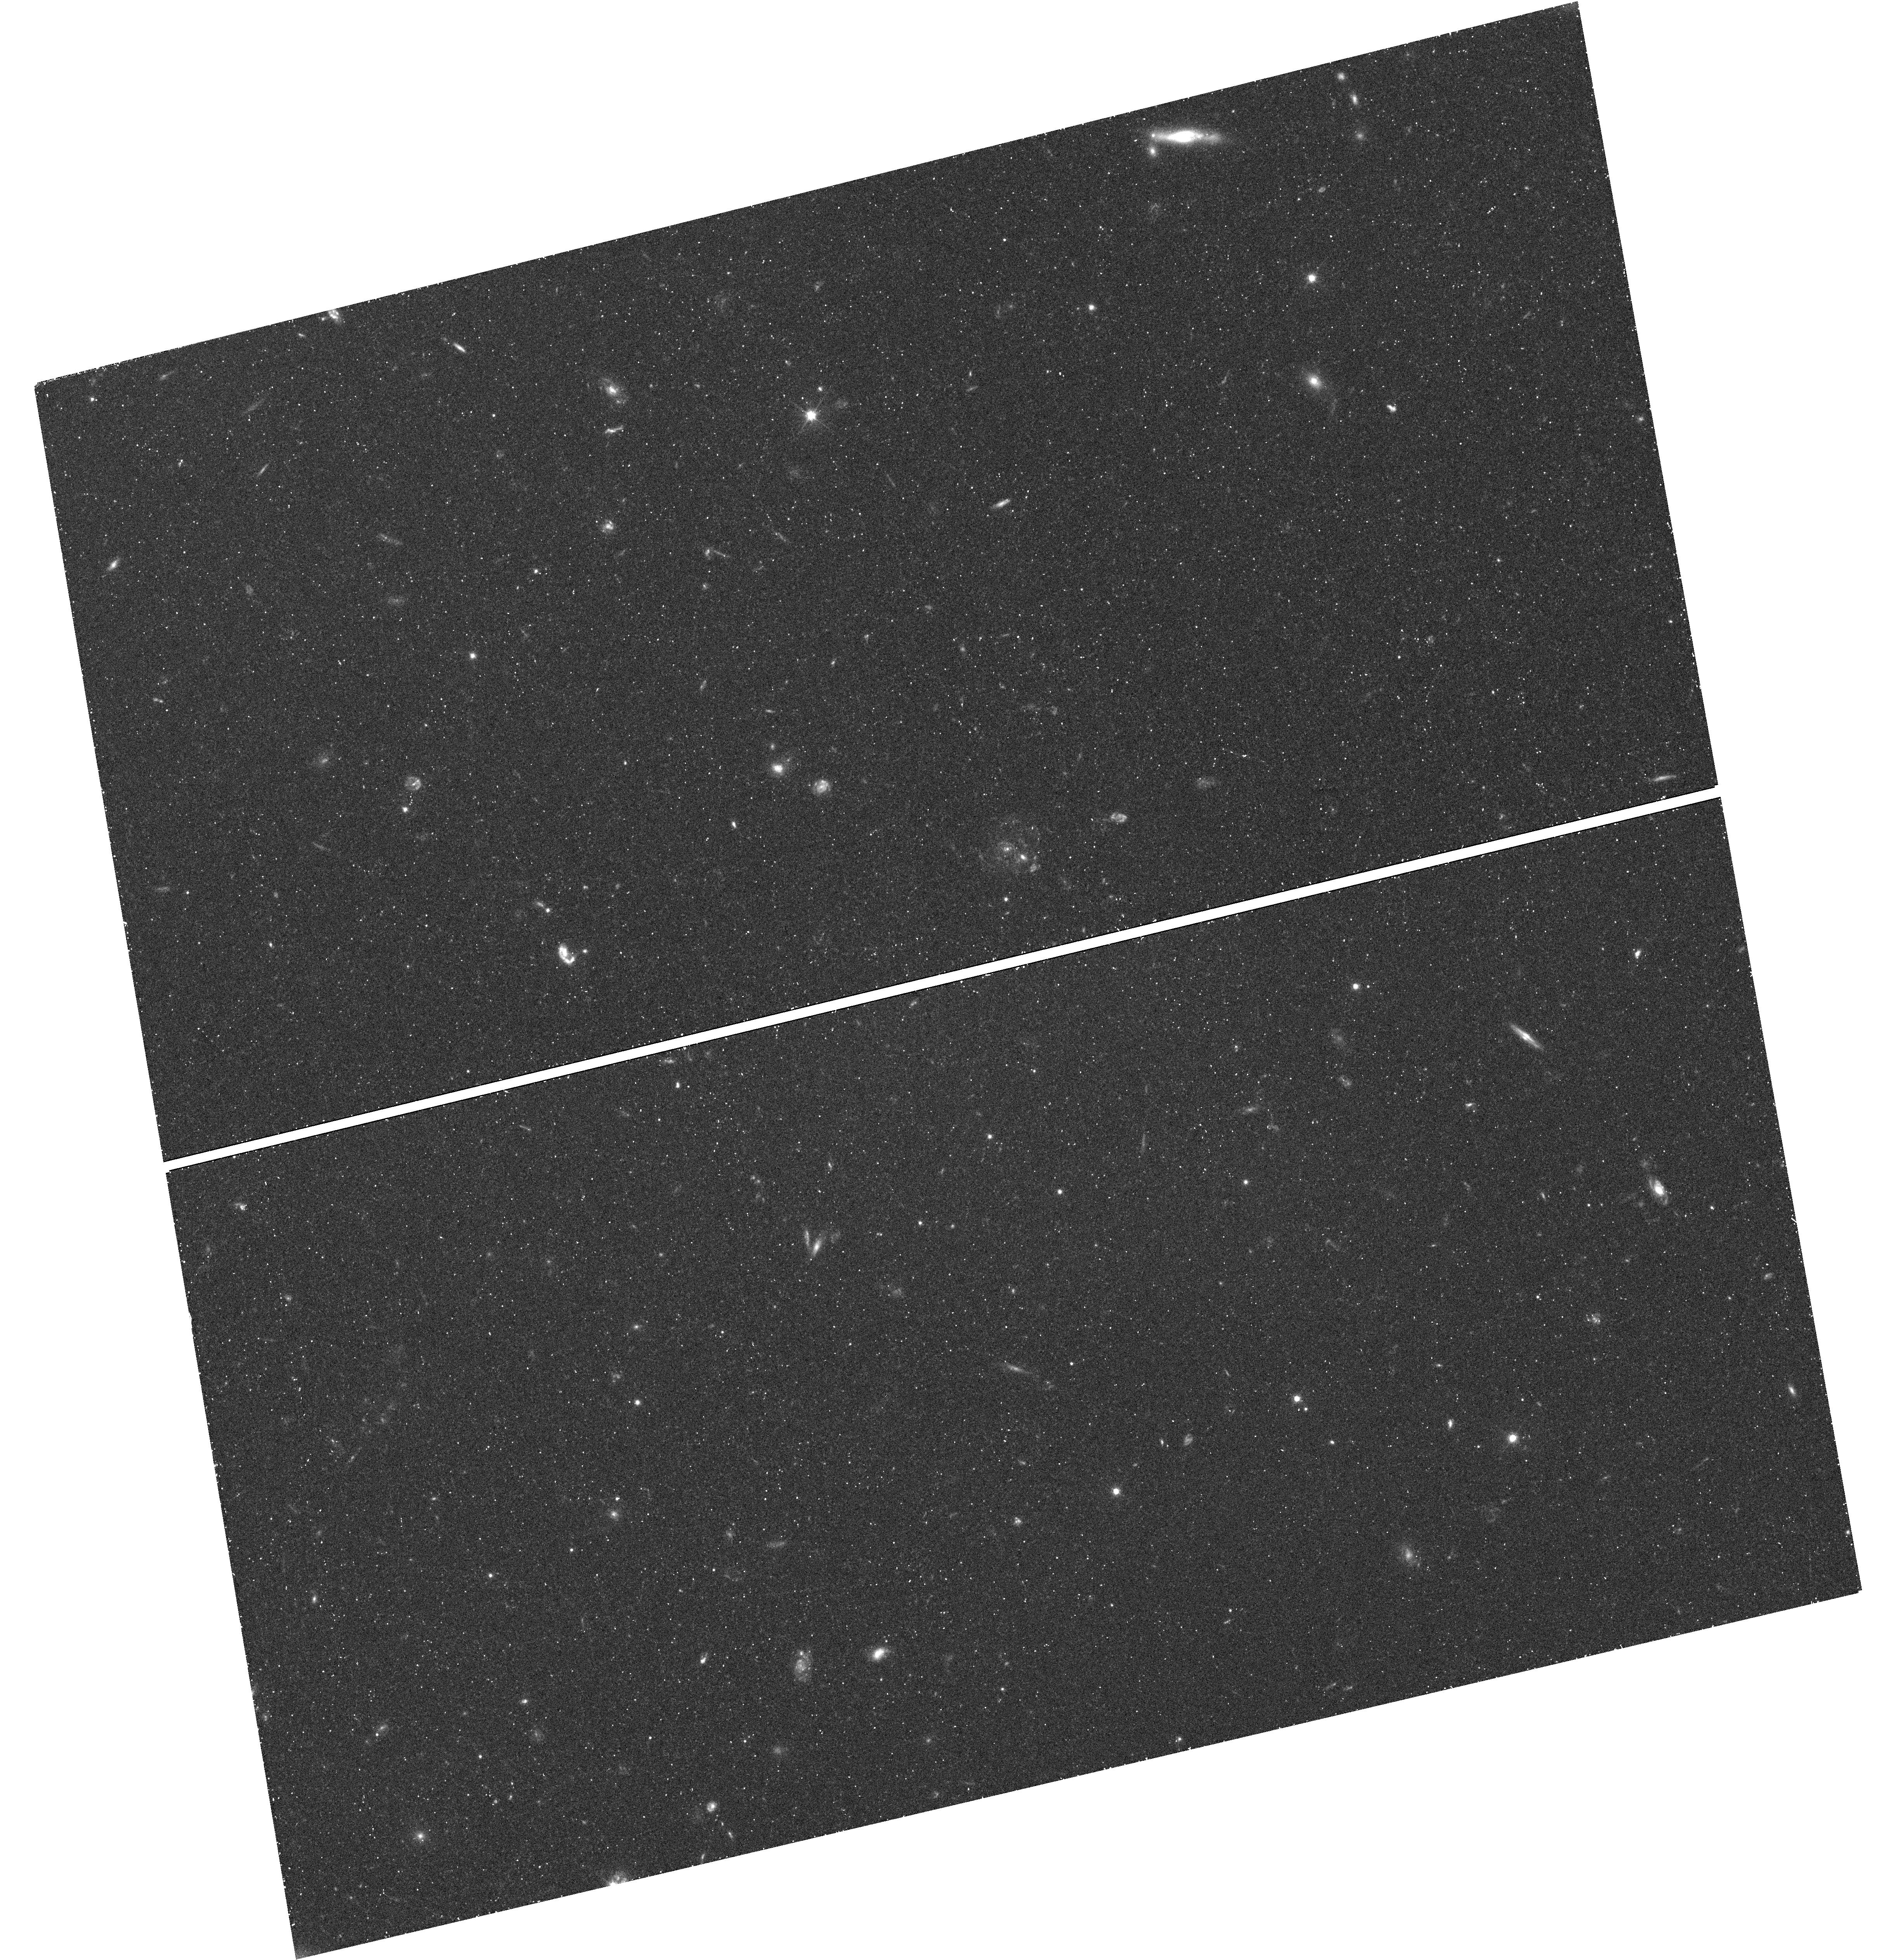
Target: SGR-STREAM-3. Instrument: WFC3/UVIS. Filter: F606W. Exposure: 29 min. Observation ID: hst_12564_06_wfc3_uvis_f606w_ibsr06

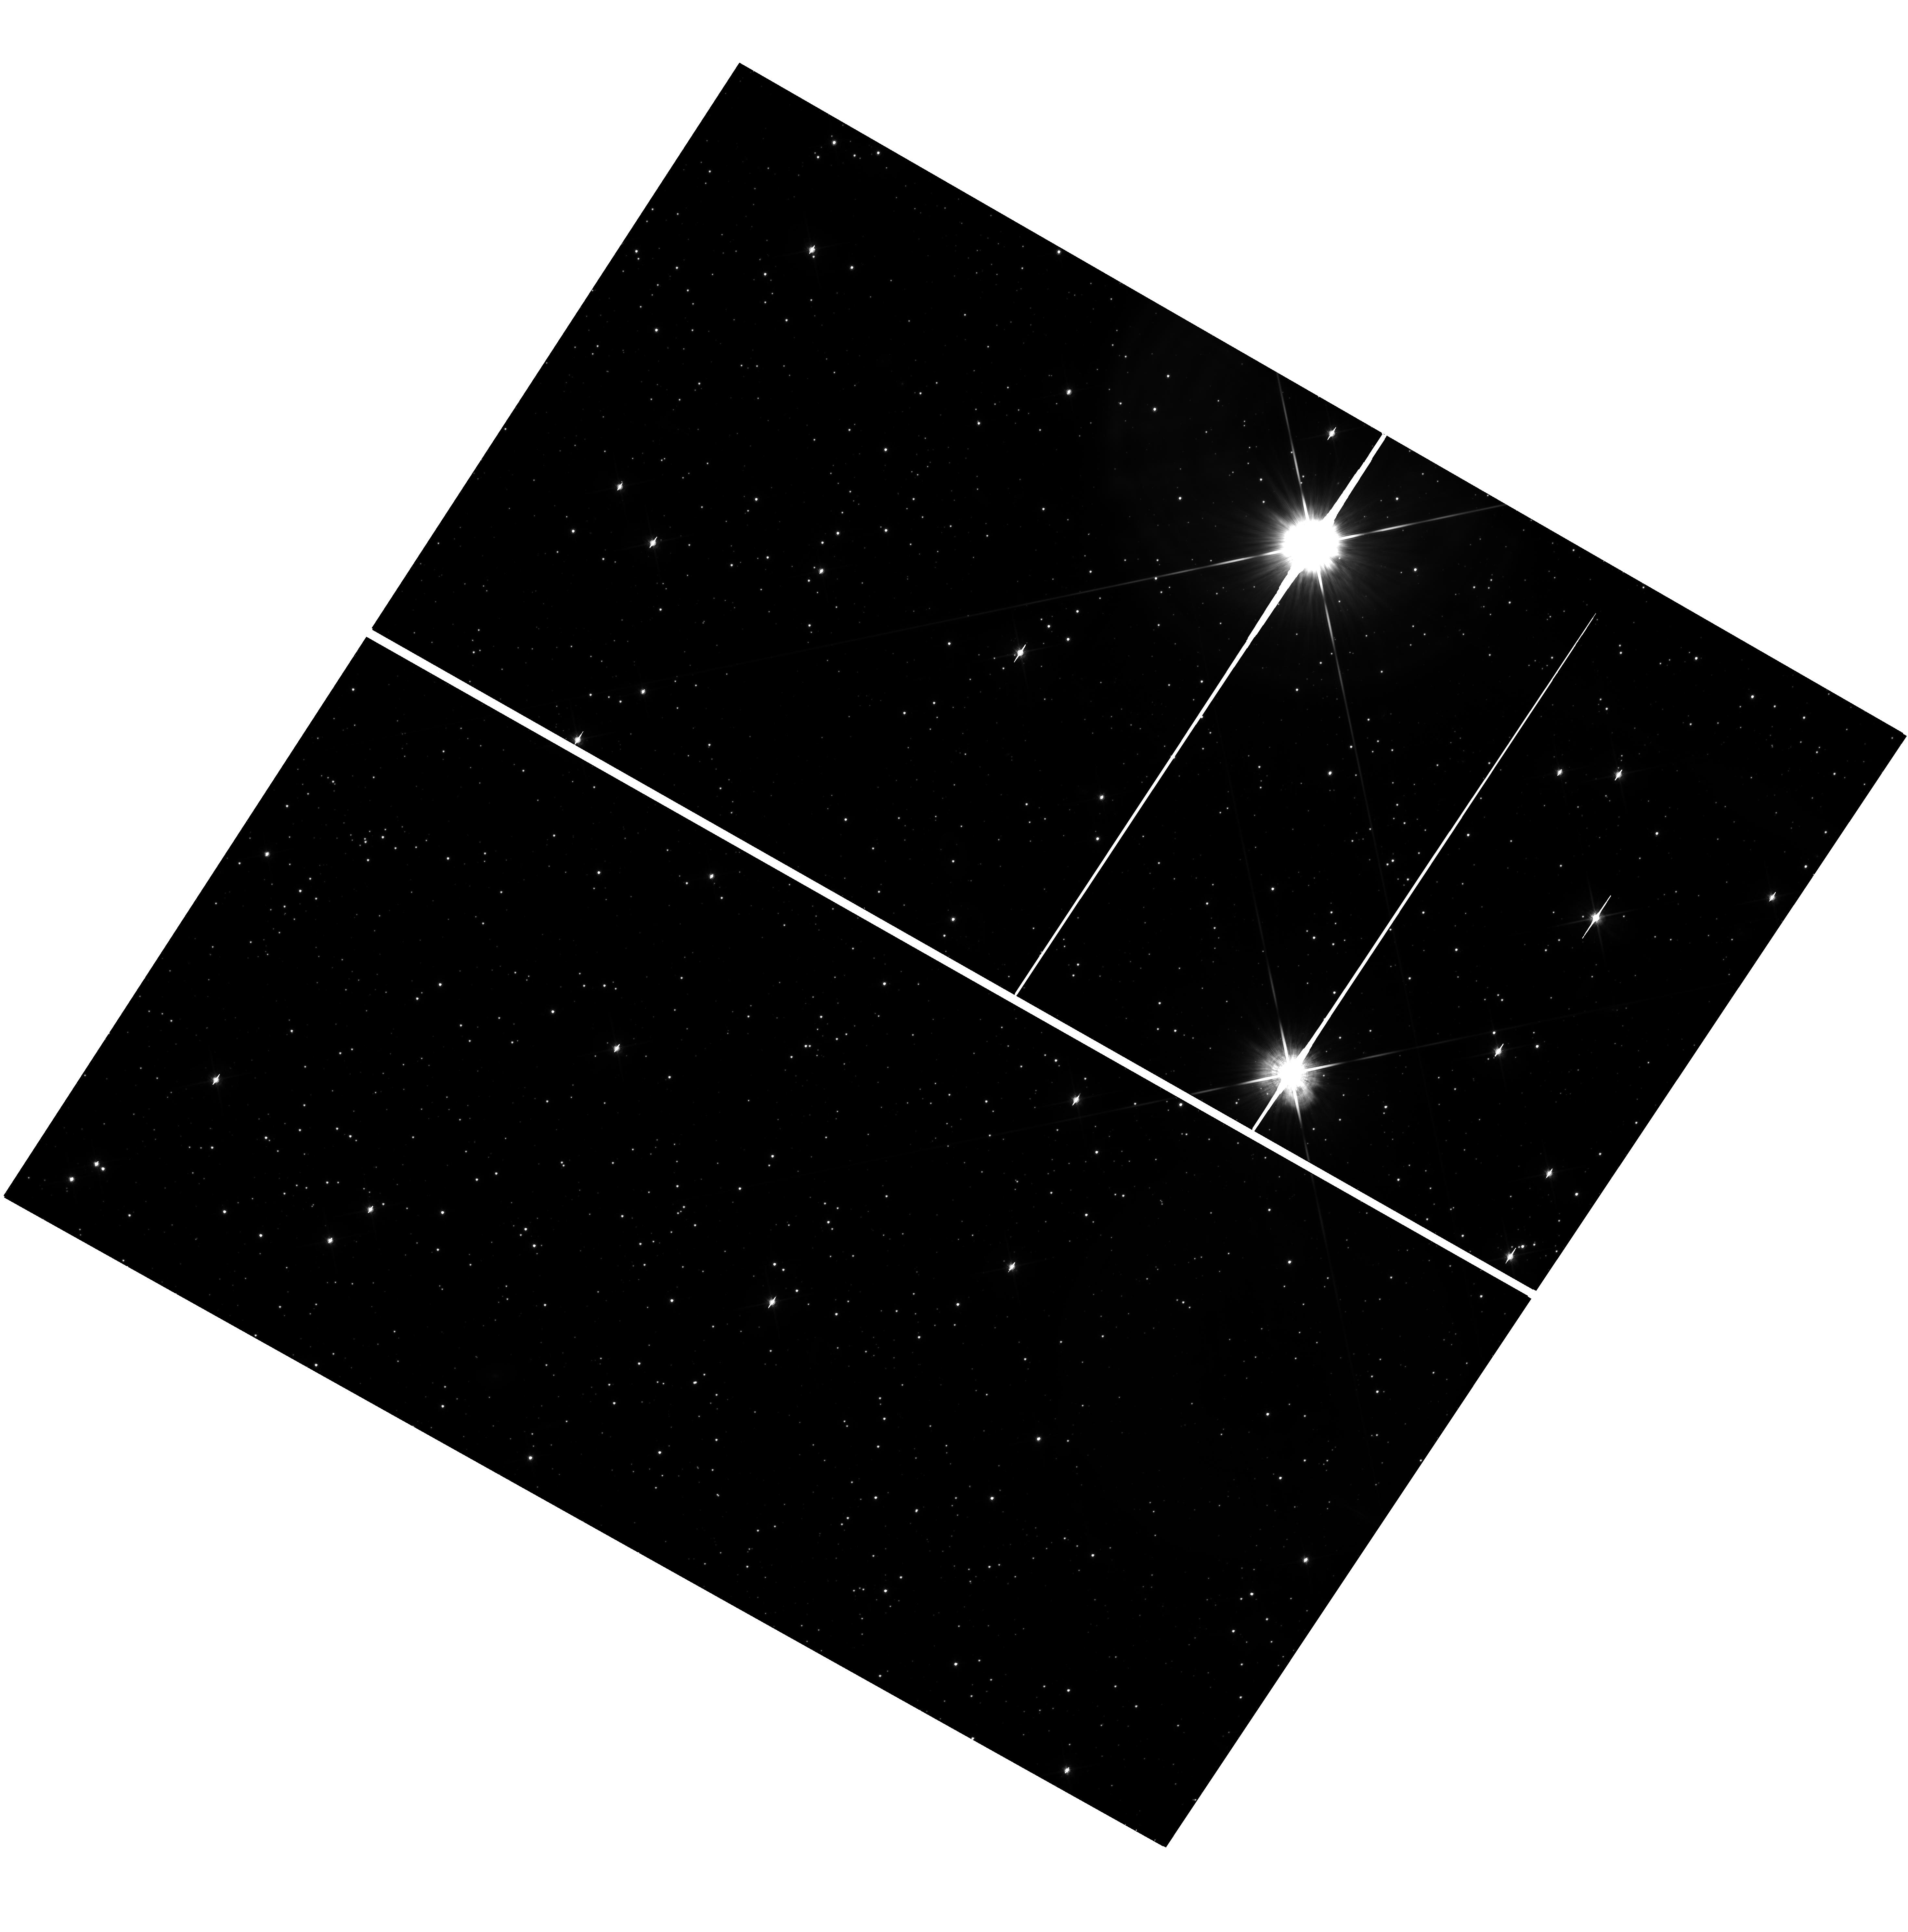
Target: SGR-STREAM-2. Instrument: WFC3/UVIS. Filter: F814W. Exposure: 60 min. Observation ID: hst_12564_04_wfc3_uvis_f814w_ibsr04

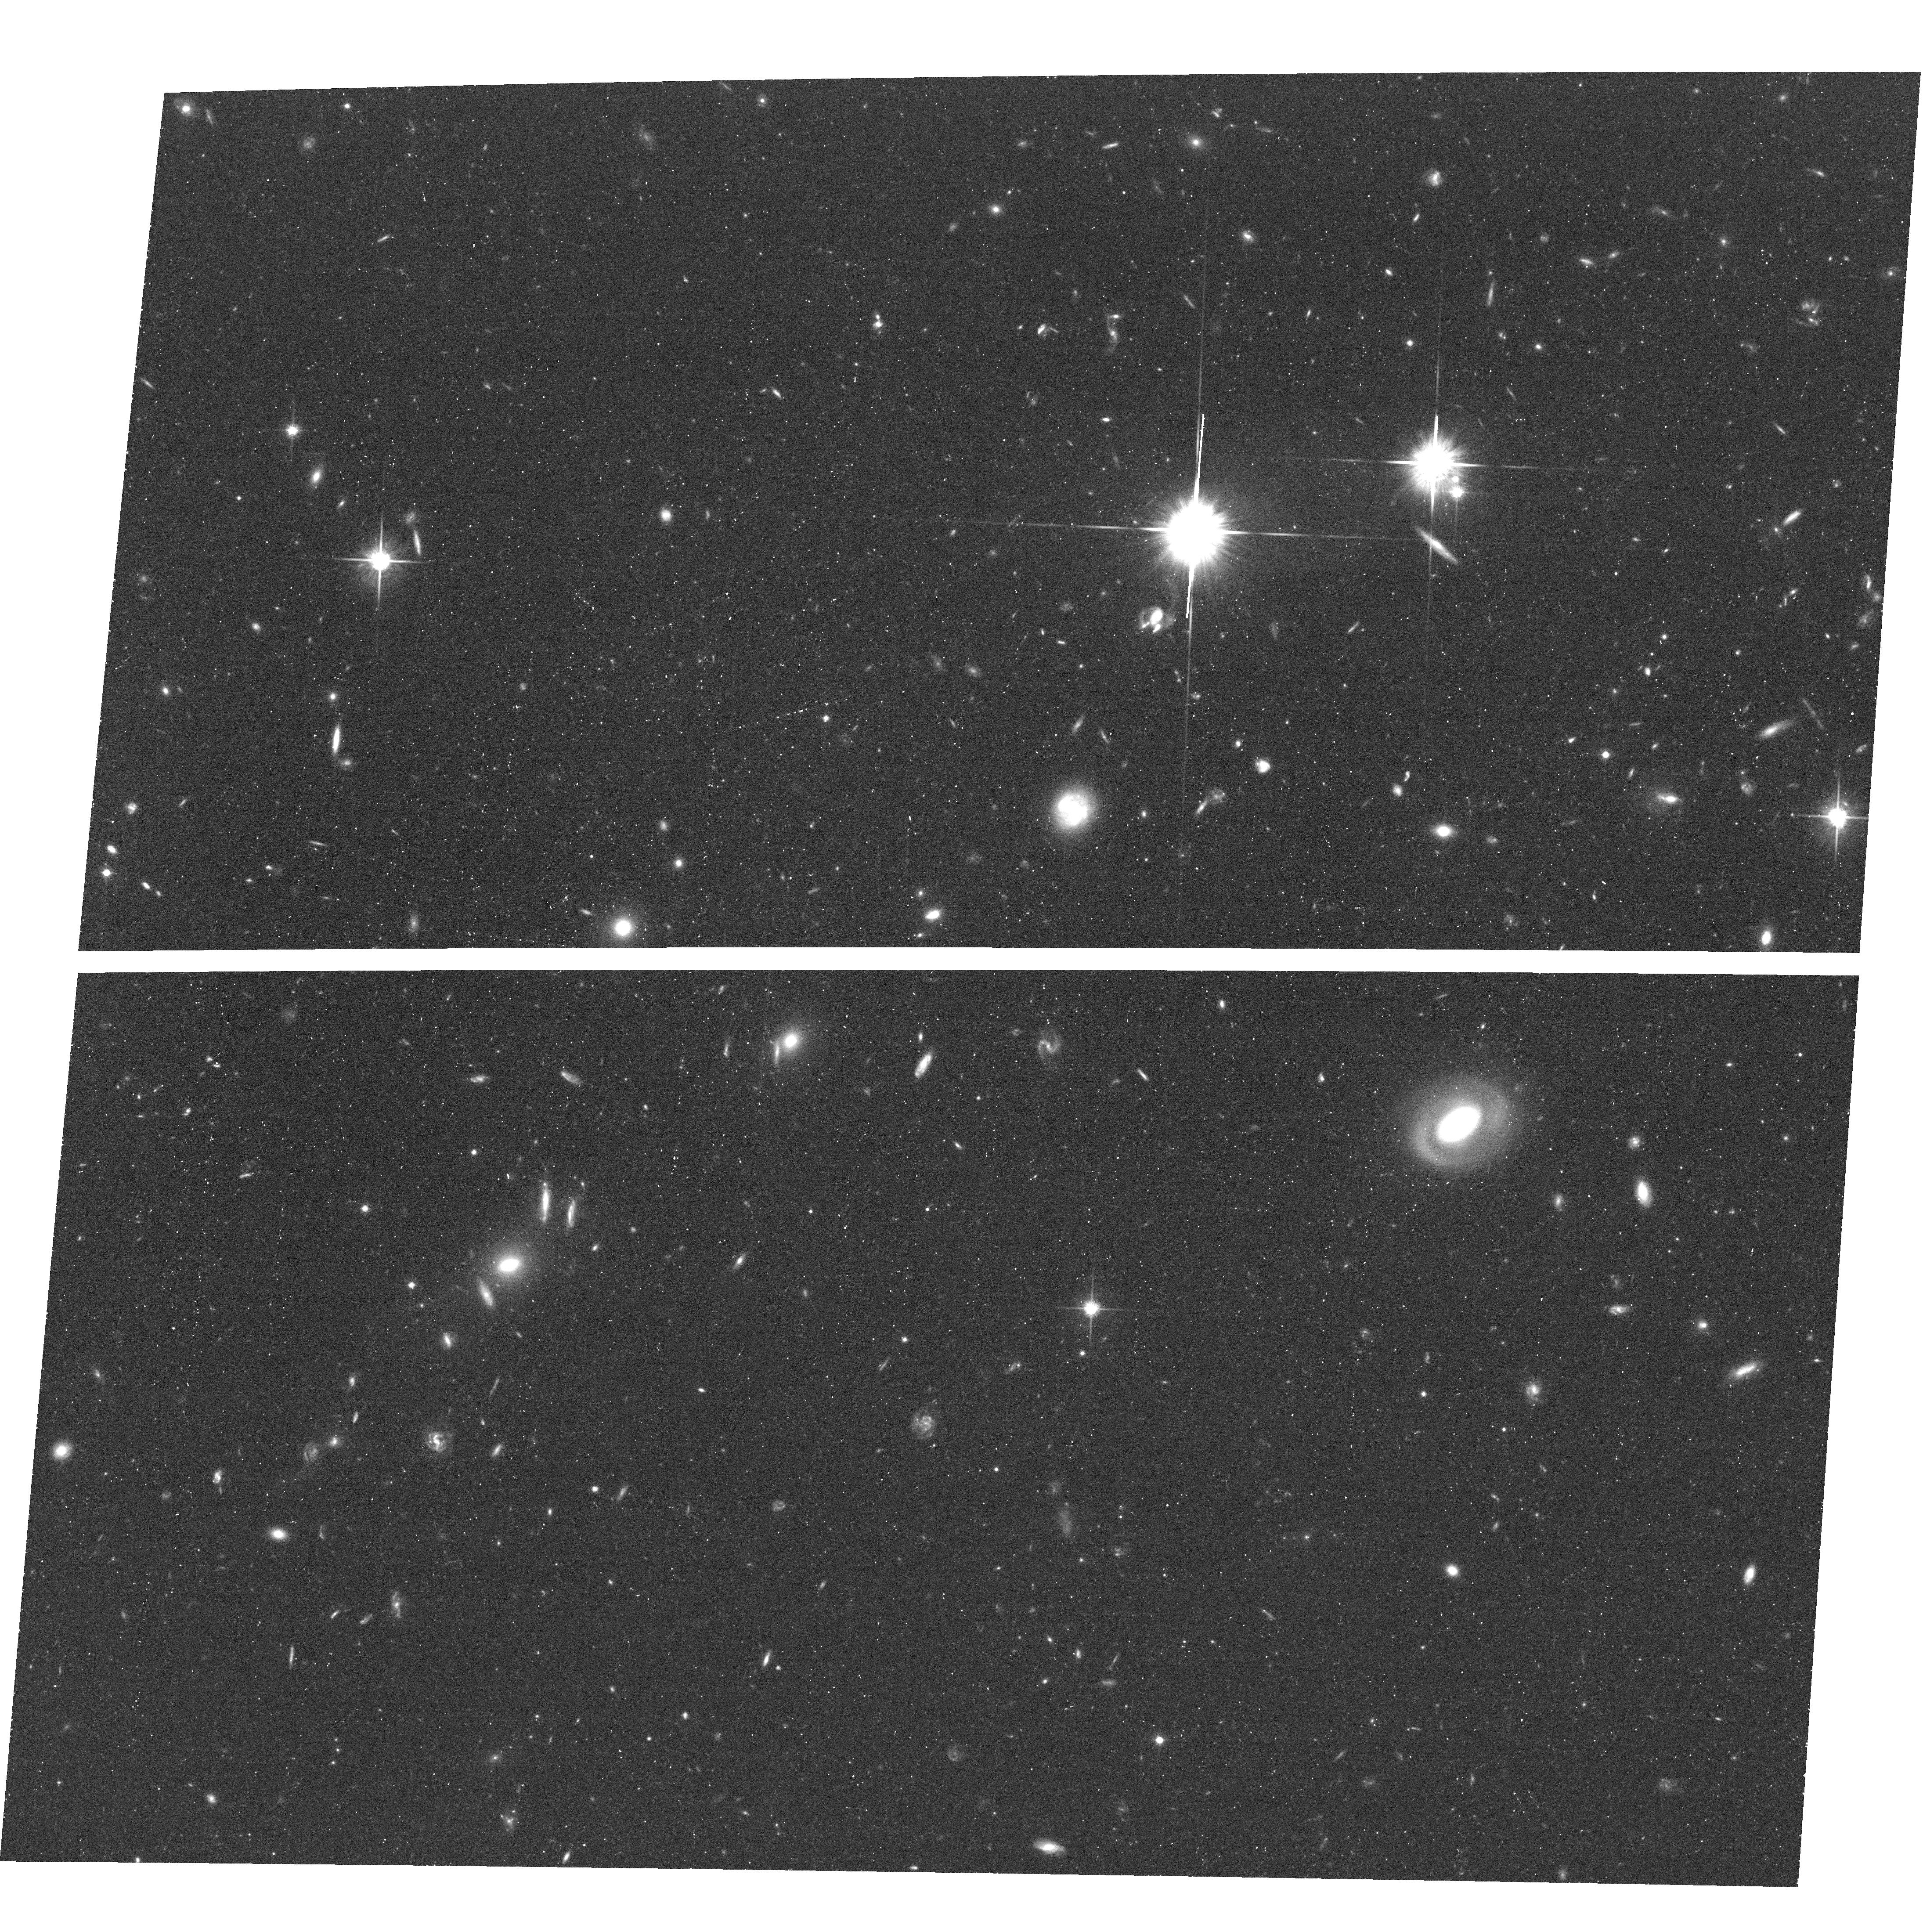
Target: SGR-STREAM-1. Instrument: ACS/WFC. Filter: F814W. Exposure: 39 min. Observation ID: hst_12564_02_acs_wfc_f814w_jbsr02

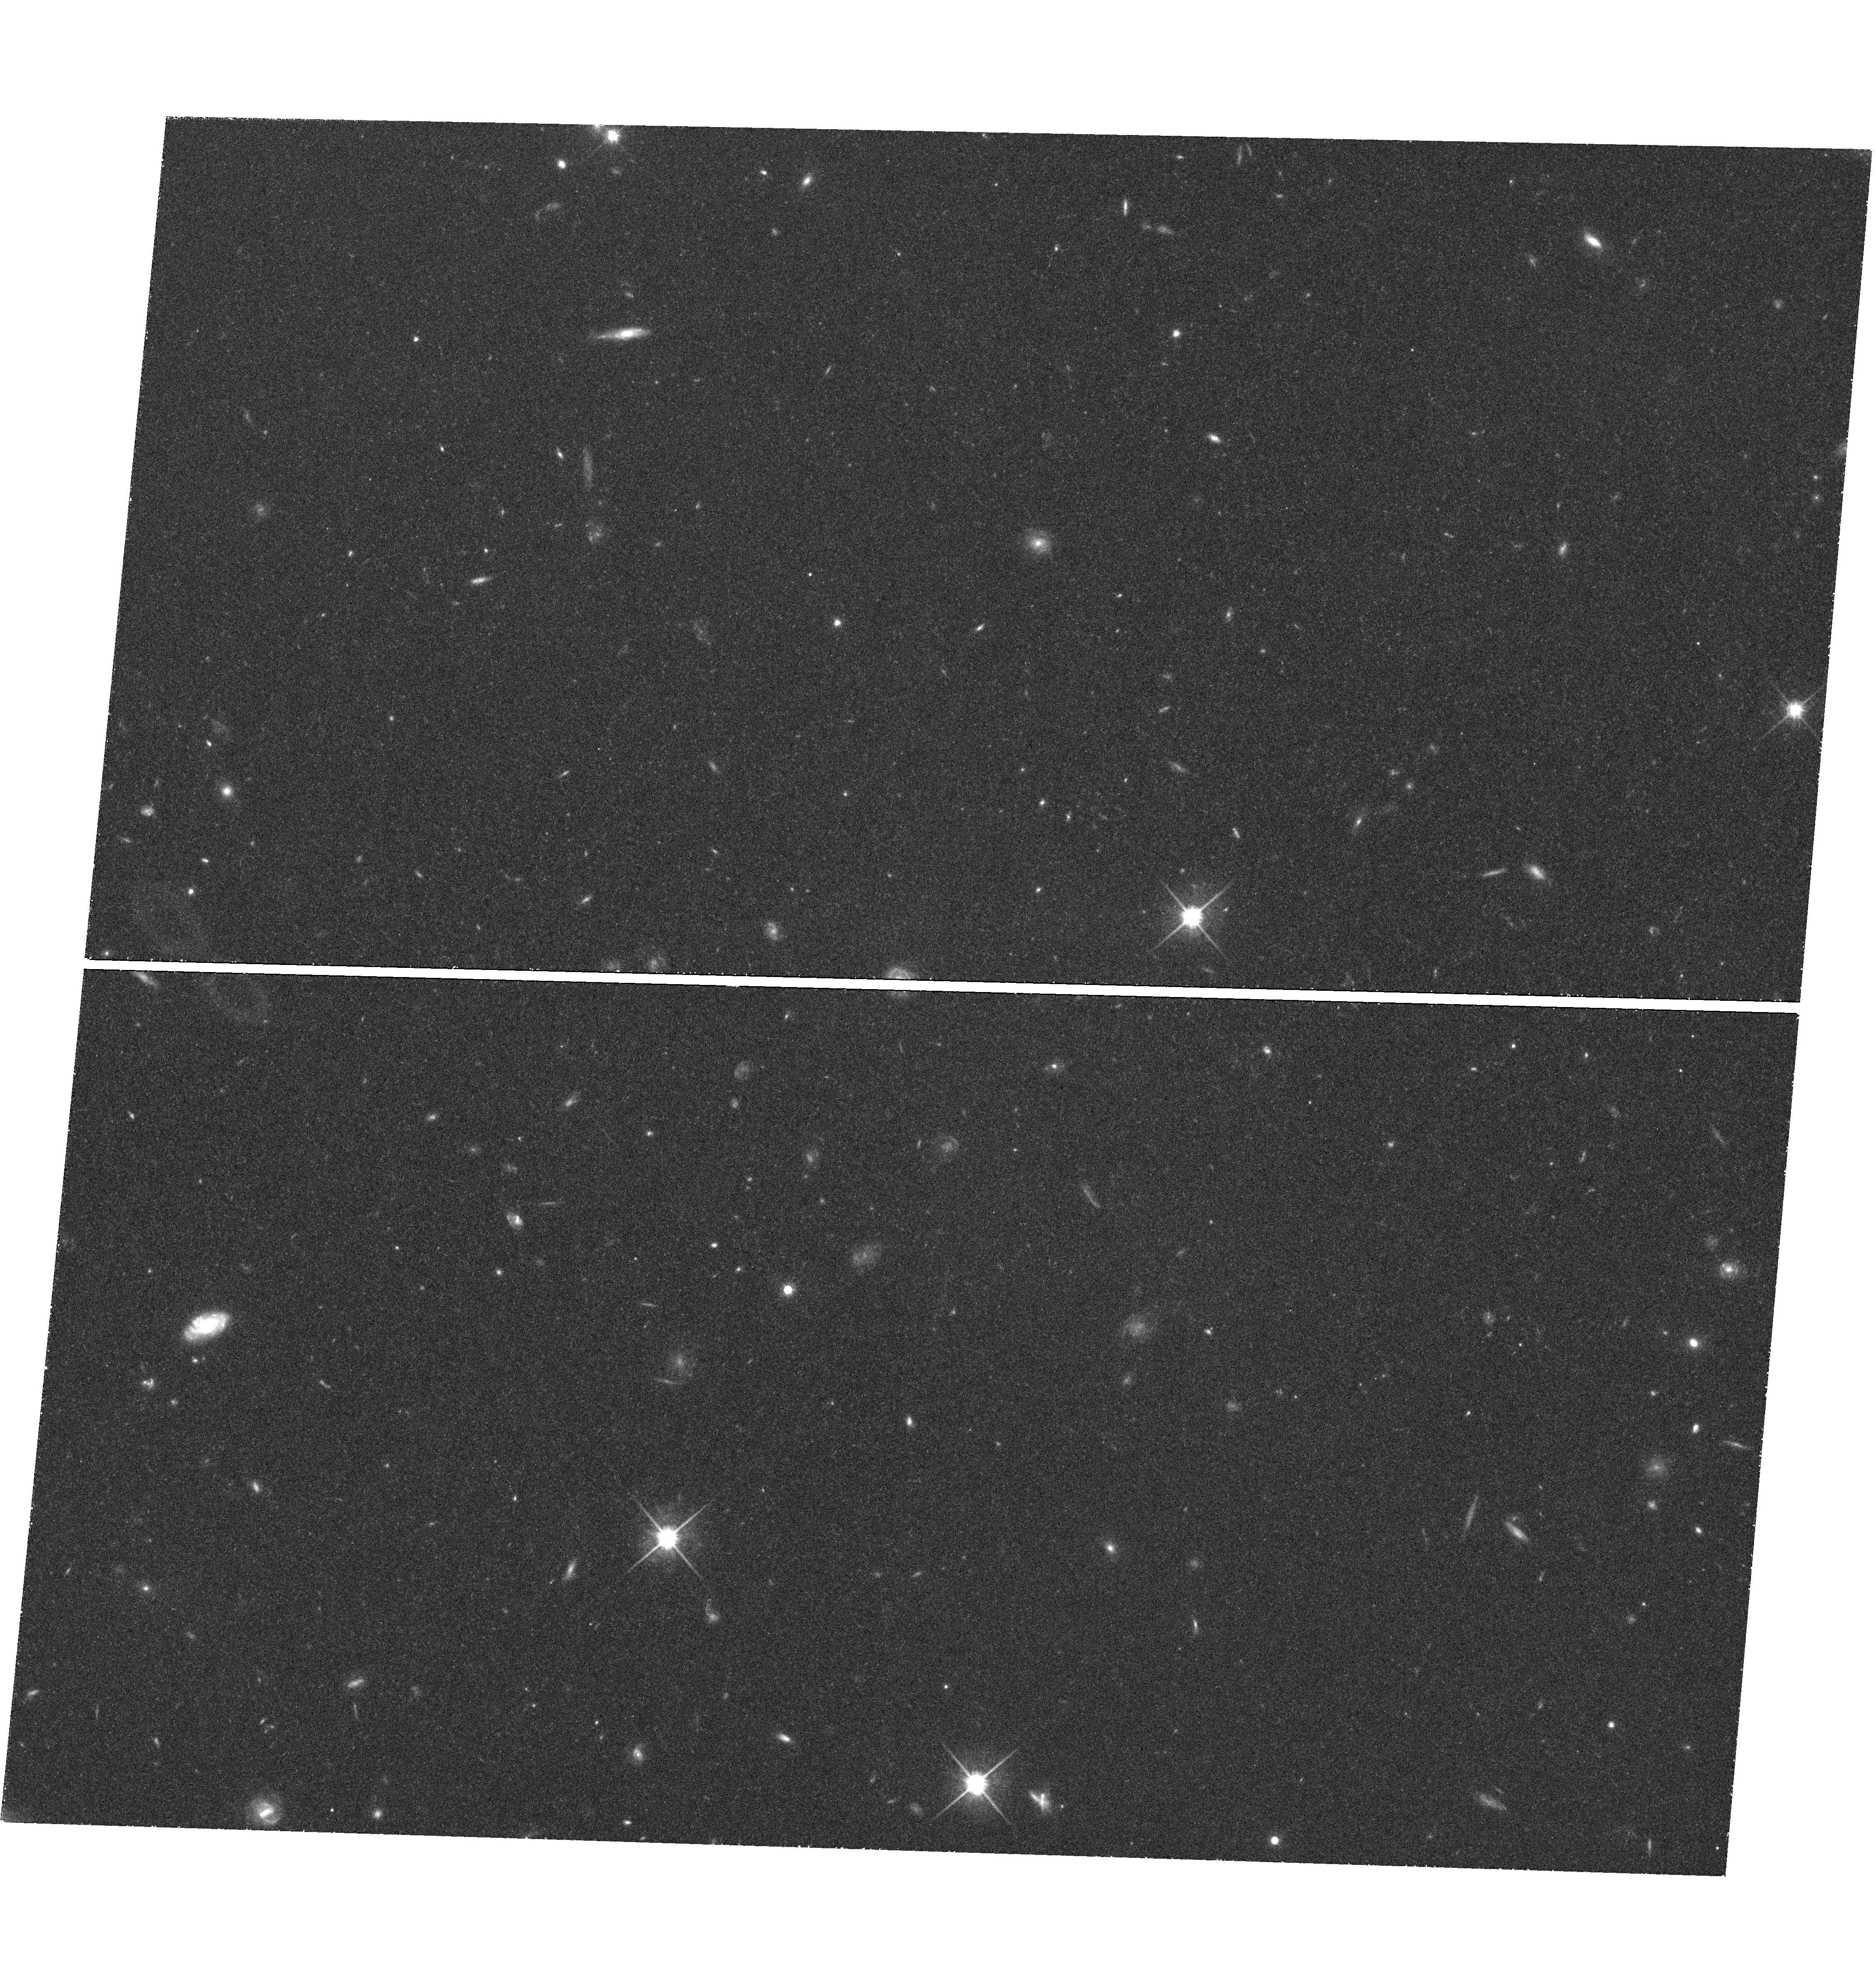
Target: SGR-STREAM-4. Instrument: WFC3/UVIS. Filter: F814W. Exposure: 50 min. Observation ID: hst_12564_08_wfc3_uvis_f814w_ibsr08

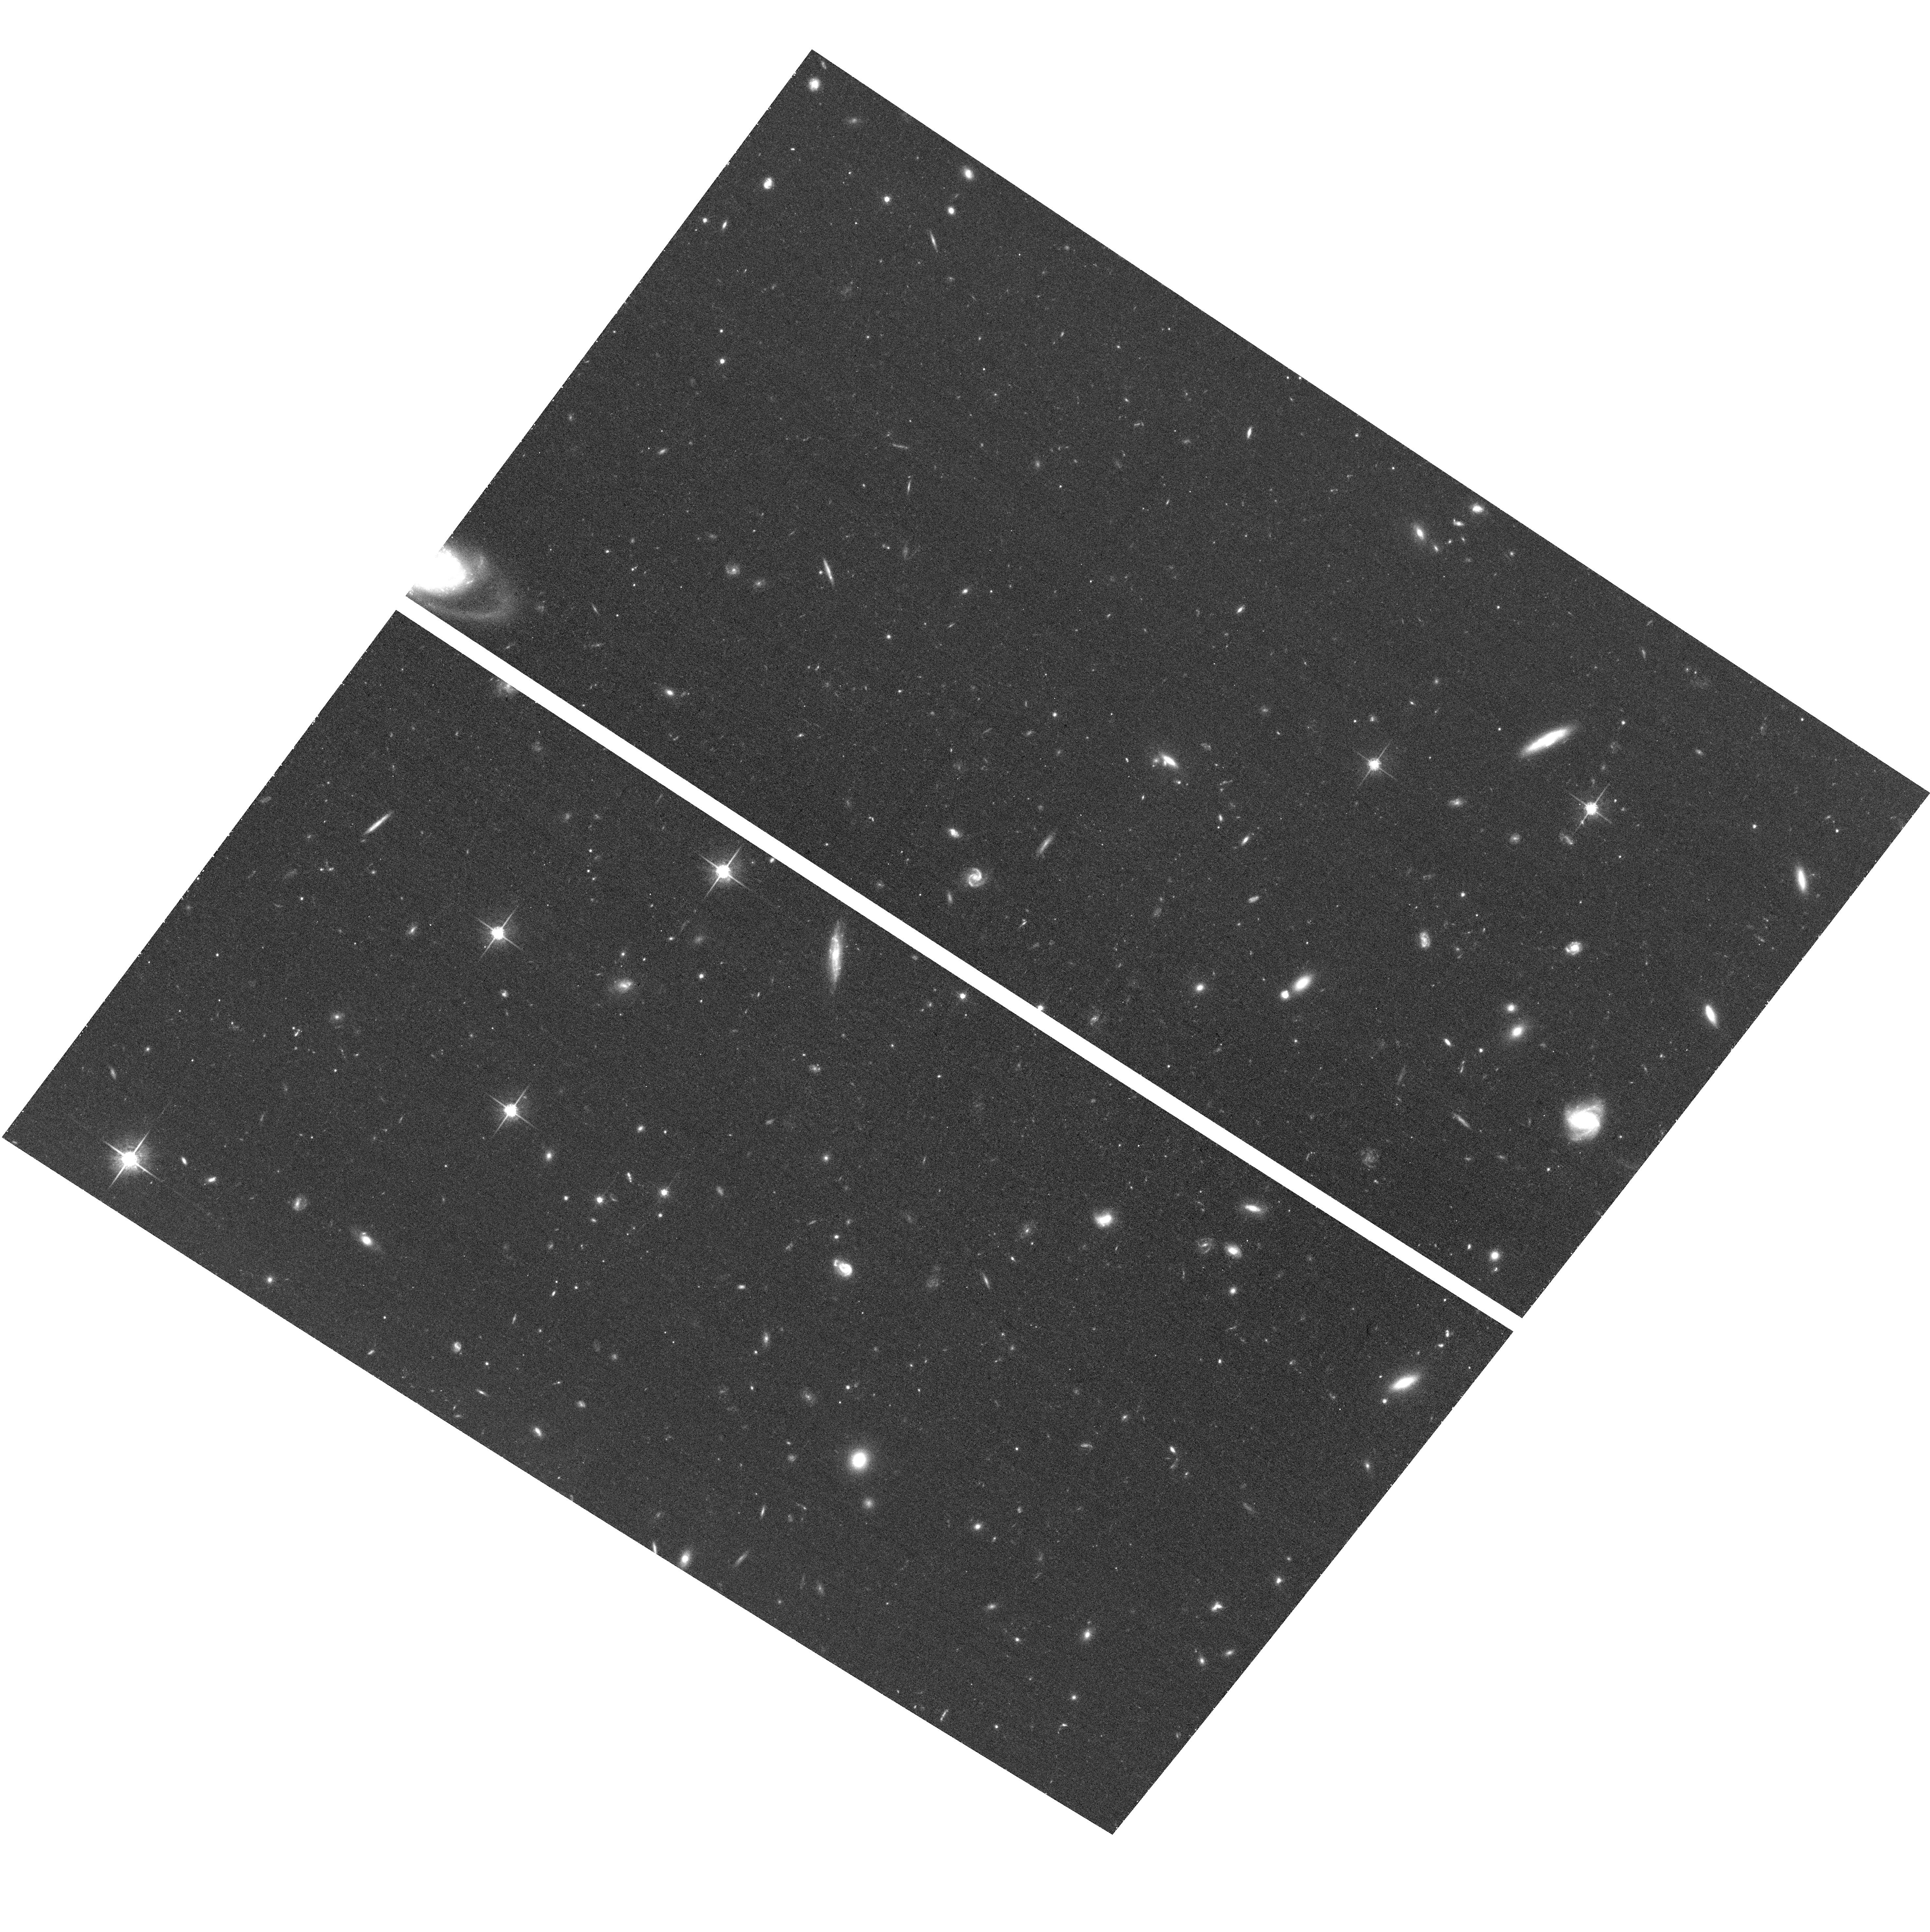
Target: SGR-STREAM-3. Instrument: ACS/WFC. Filter: F775W. Exposure: 39 min. Observation ID: hst_12564_06_acs_wfc_f775w_jbsr06

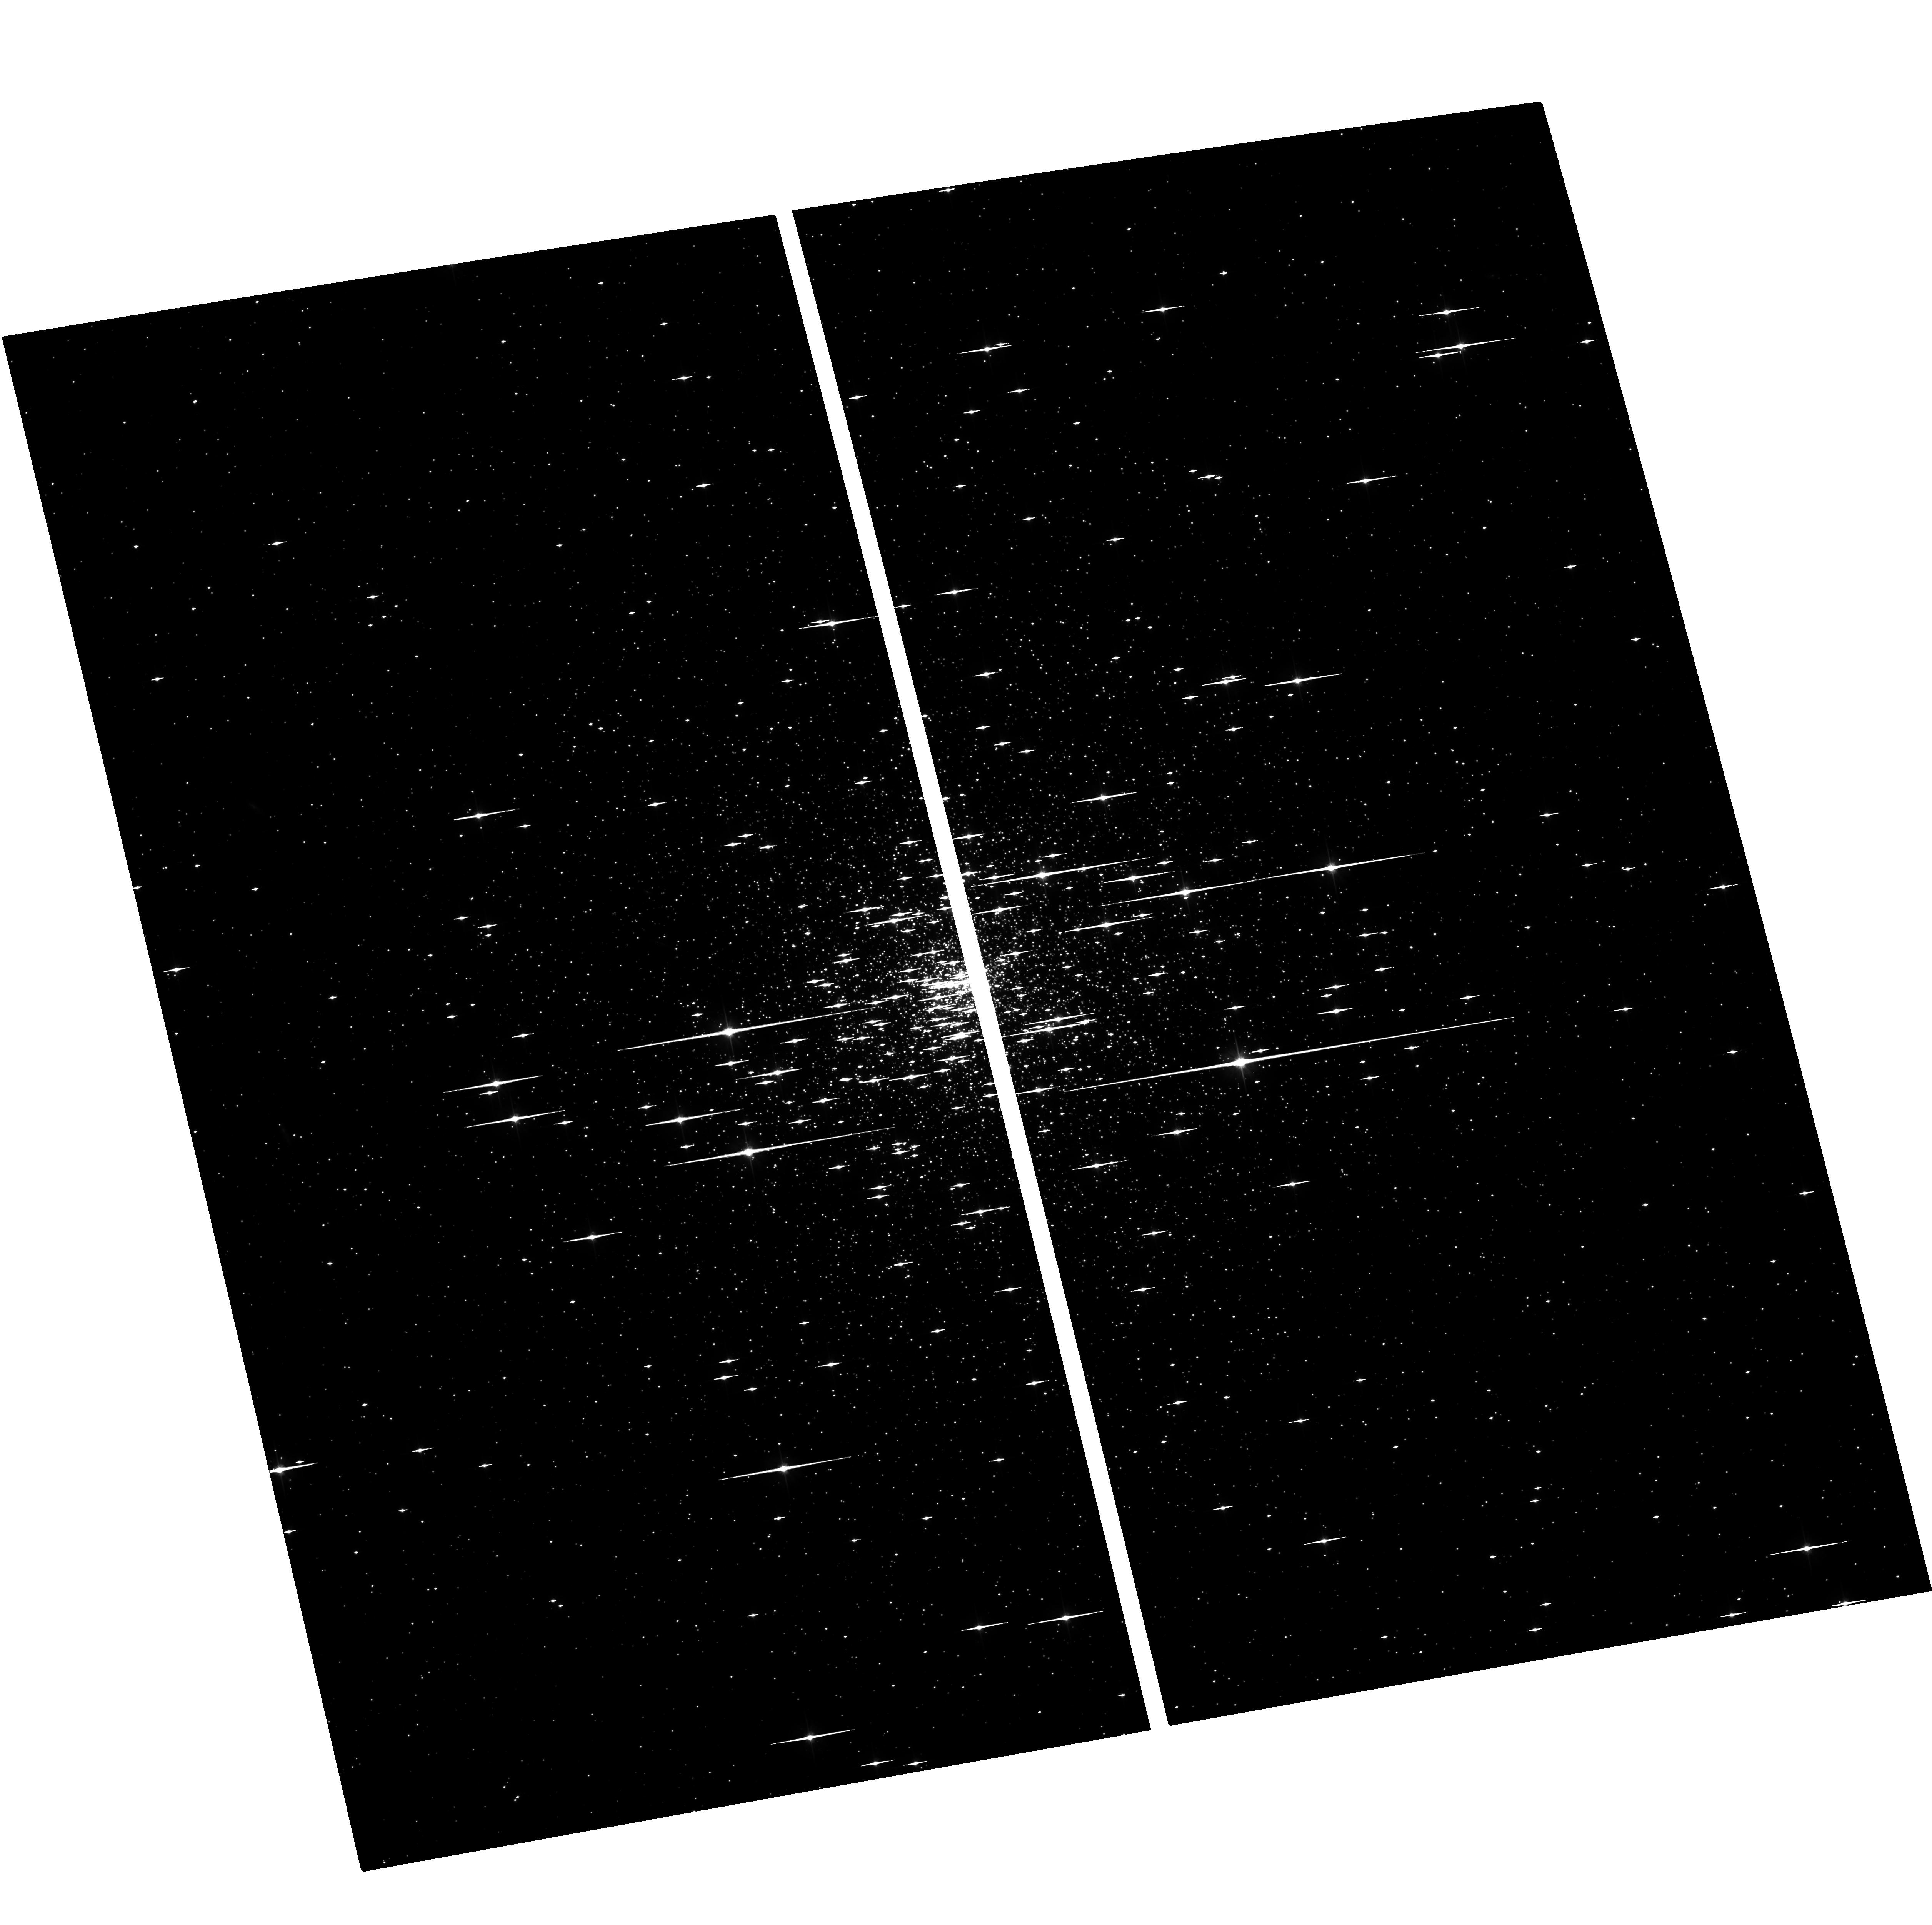
Target: SGR-STREAM-2. Instrument: ACS/WFC. Filter: F606W. Exposure: 42 min. Observation ID: hst_12564_04_acs_wfc_f606w_jbsr04

Proper Motions along the Sagittarius Stream: Constraining Milky Way Parameters and Dark Halo Shape (PI: van der Marel, Roeland P.)

The Sagittarius Stream is the brightest and most prominent stellar stream around the Milky Way (MW), and the only one with a widely agreed upon origin and parent galaxy (the Sgr dSph). It therefore provides a unique tracer to constrain the MW's dark halo. The position, width, distance, mean line-of-sight velocity, and velocity dispersion of the Stream have been mapped in various parts of the sky. Detailed N-body modeling by the CoIs has shown that conflicting past claims about the implied shape of MW dark halo were due to unnecessarily restrictive assumed dark halo geometries, which did not yield a simultaneous fit to all the data. But when a fully general triaxial geometry is allowed (as typical of CDM halos), the best fit is a near-oblate halo with its spin axis perpendicular to the MW disk. Further observational data are needed to validate or refute this very surprising result. We therefore propose to map for the first time the variation in proper motion along the Stream. The only existing measurements to date, obtained by the CoIs from 90 years of ground-based data, are restricted to the trailing side of the Stream, and have 10 times larger errorbars than achievable with HST. We will target four fields with ACS/WFC for which serendipitous first epoch observations exist in the Archive. Proper motion accuracies near 5 km/s will be achieved by measuring the relative motion between Stream stars and background galaxies, using established techniques developed by us in the context of ongoing programs. The results will provide a large improvement in our understanding of the MW dark halo, solar circular velocity, and Sgr dSph history.